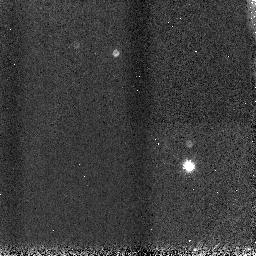
Target: WASP-1
Instrument: NICMOS/NIC3
Filter: F166N
Exposure: 1 min
Observation ID: n9yxa2020

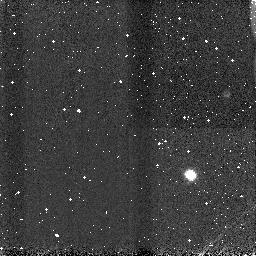
Target: WASP-2
Instrument: NICMOS/NIC3
Filter: F113N
Exposure: 1 min
Observation ID: n9yxa4010

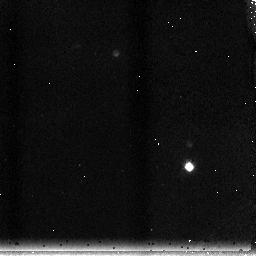
Target: WASP-1
Instrument: NICMOS/NIC3
Filter: F215N
Exposure: 2 min
Observation ID: n9yxa1010

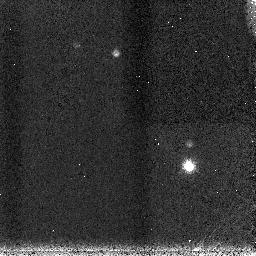
Target: WASP-1
Instrument: NICMOS/NIC3
Filter: F200N
Exposure: 1 min
Observation ID: n9yxa2040

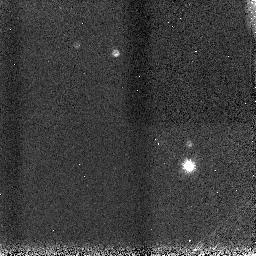
Target: WASP-1
Instrument: NICMOS/NIC3
Filter: F190N
Exposure: 1 min
Observation ID: n9yxa2030

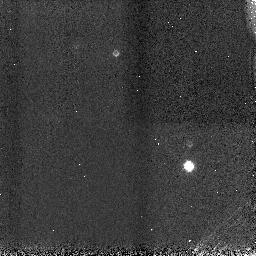
Target: WASP-1
Instrument: NICMOS/NIC3
Filter: F113N
Exposure: 1 min
Observation ID: n9yxa1050

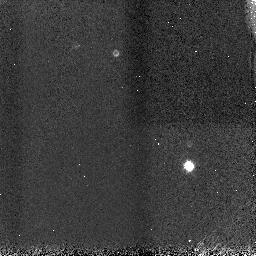
Target: WASP-1
Instrument: NICMOS/NIC3
Filter: F113N
Exposure: 1 min
Observation ID: n9yxa2010

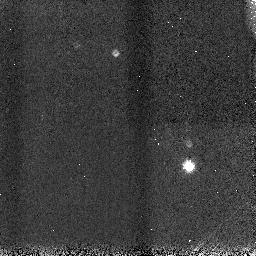
Target: WASP-1
Instrument: NICMOS/NIC3
Filter: F166N
Exposure: 1 min
Observation ID: n9yxa1040

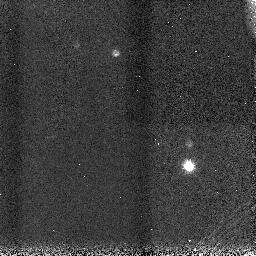
Target: WASP-1
Instrument: NICMOS/NIC3
Filter: F190N
Exposure: 1 min
Observation ID: n9yxa1030

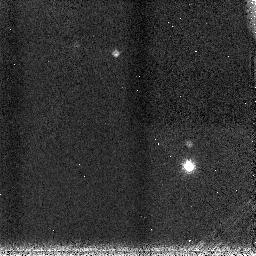
Target: WASP-1
Instrument: NICMOS/NIC3
Filter: F200N
Exposure: 1 min
Observation ID: n9yxa1020

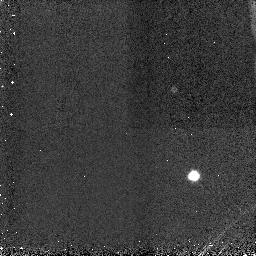
Target: WASP-2
Instrument: NICMOS/NIC3
Filter: F113N
Exposure: 1 min
Observation ID: n9yxa3010

Measuring the Physical Properties of the first two WASP transiting extrasolar planets (PI: Haswell, Carole A.)

We have recently discovered the first two transiting extrasolar planets from the Wide Angle Search for Planets (WASP) project and confirmed both as planets using SOPHIE radial velocity measurements. Both WASP-1b and WASP-2b orbit about stars brighter than V=12, and are thus ideal targets for HST followup. WASP-1b is probably inflated in a manner similar to HD209458b but is in a closer orbit about the parent, which itself is the earliest-type parent star yet announced for a transiting extrasolar planet. At 0.03 AU from the parent star, WASP-2b is close to the minimum separation at which planets of this mass range are thought to survive. We request DD observations of WASP-1b and WASP-2b, to constrain the masses and radii of both objects to a precision of a few tenths of a percent. Both parent stars have very similar brightnesses to the TrES-1 parent star, thus we will achieve equivalent photometric precision to previous successful observations of TrES-1b. As all further physical investigations (such as interior heating) depend on precise mass- and radius-determinations, this investigation is the essential next step in uncovering the physical characteristics of these planets and their parent stars. We have requested 12 orbits, though 9 orbits would provide the minimum acceptable coverage for our program. The consortium will formally announce the discoveries of WASP-1b and WASP-2b on Tuesday 26th September 2006. We ask that all material in this proposal be kept confidential until that date. We can supply the discovery paper on request after this date.